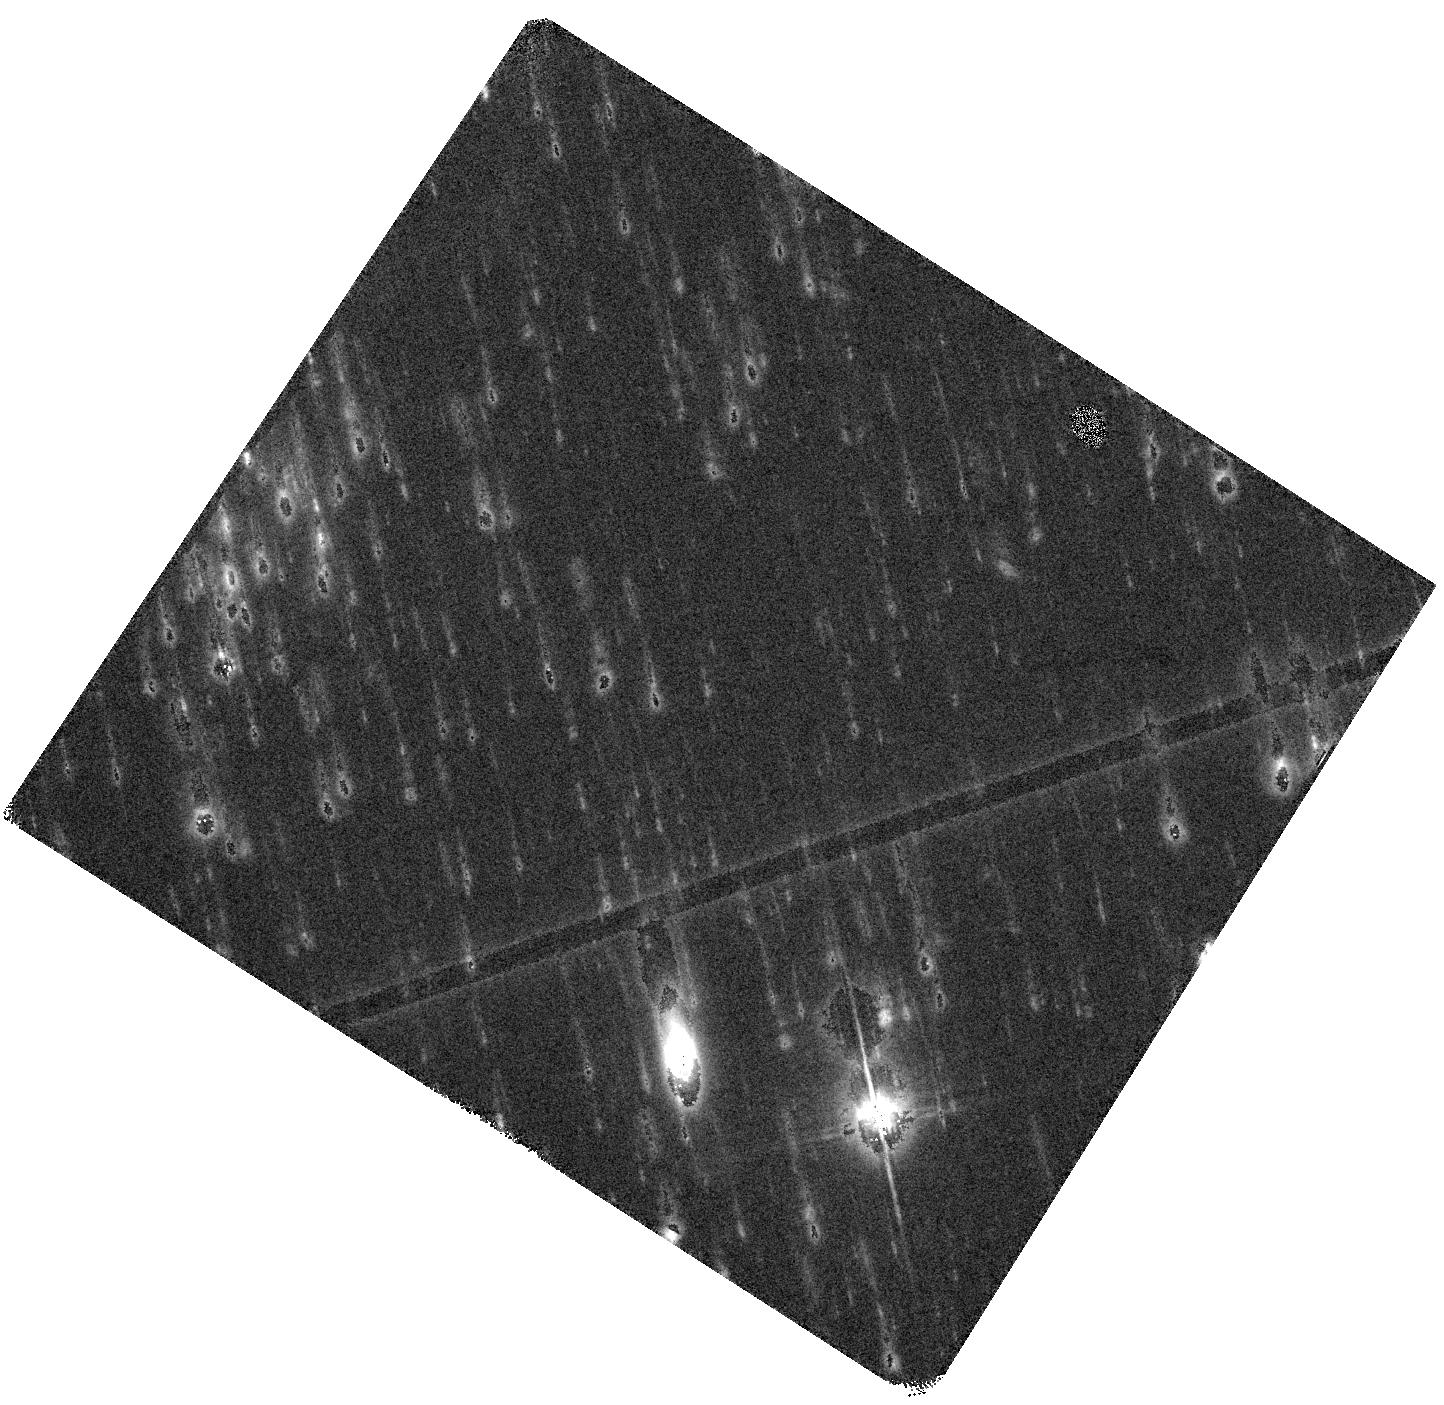
Target: SMG4. Instrument: WFC3/IR. Filter: F125W. Exposure: 44 min. Observation ID: hst_15464_04_wfc3_ir_f125w_idt104

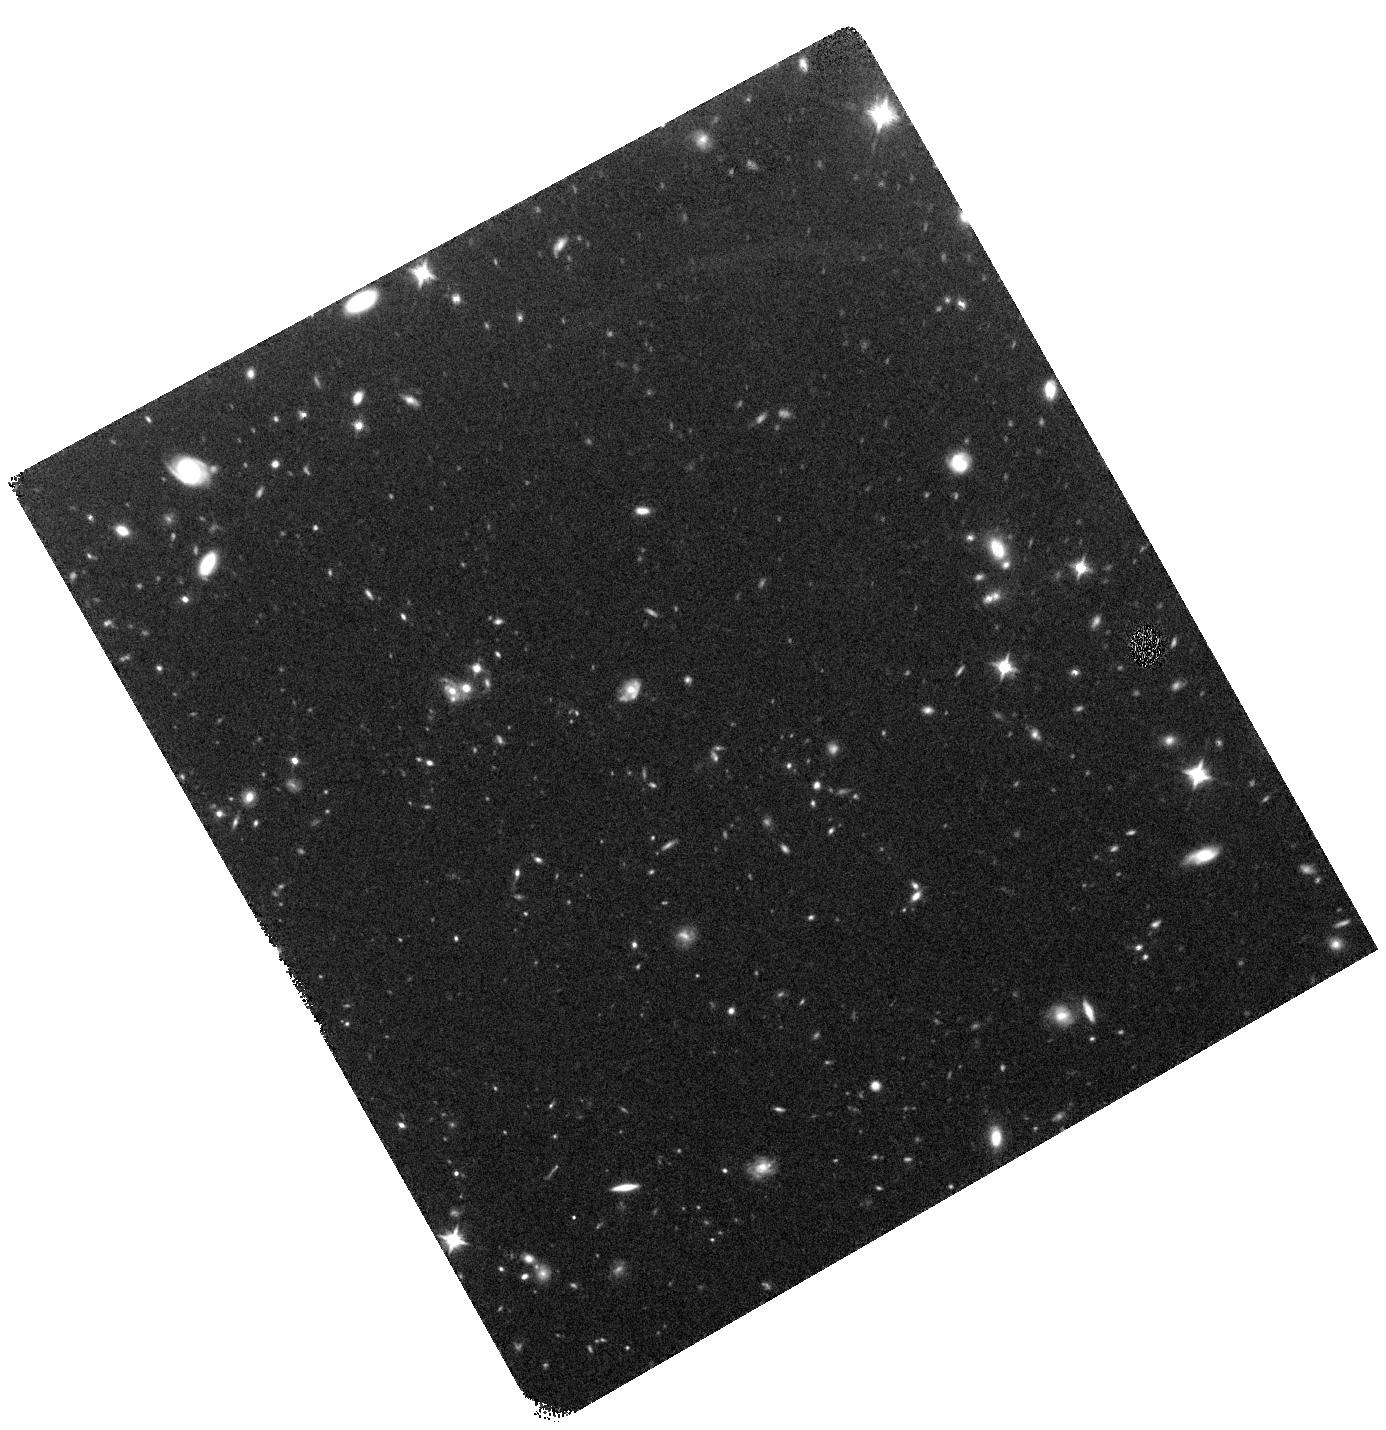
Target: SMG3. Instrument: WFC3/IR. Filter: F125W. Exposure: 44 min. Observation ID: hst_15464_03_wfc3_ir_f125w_idt103

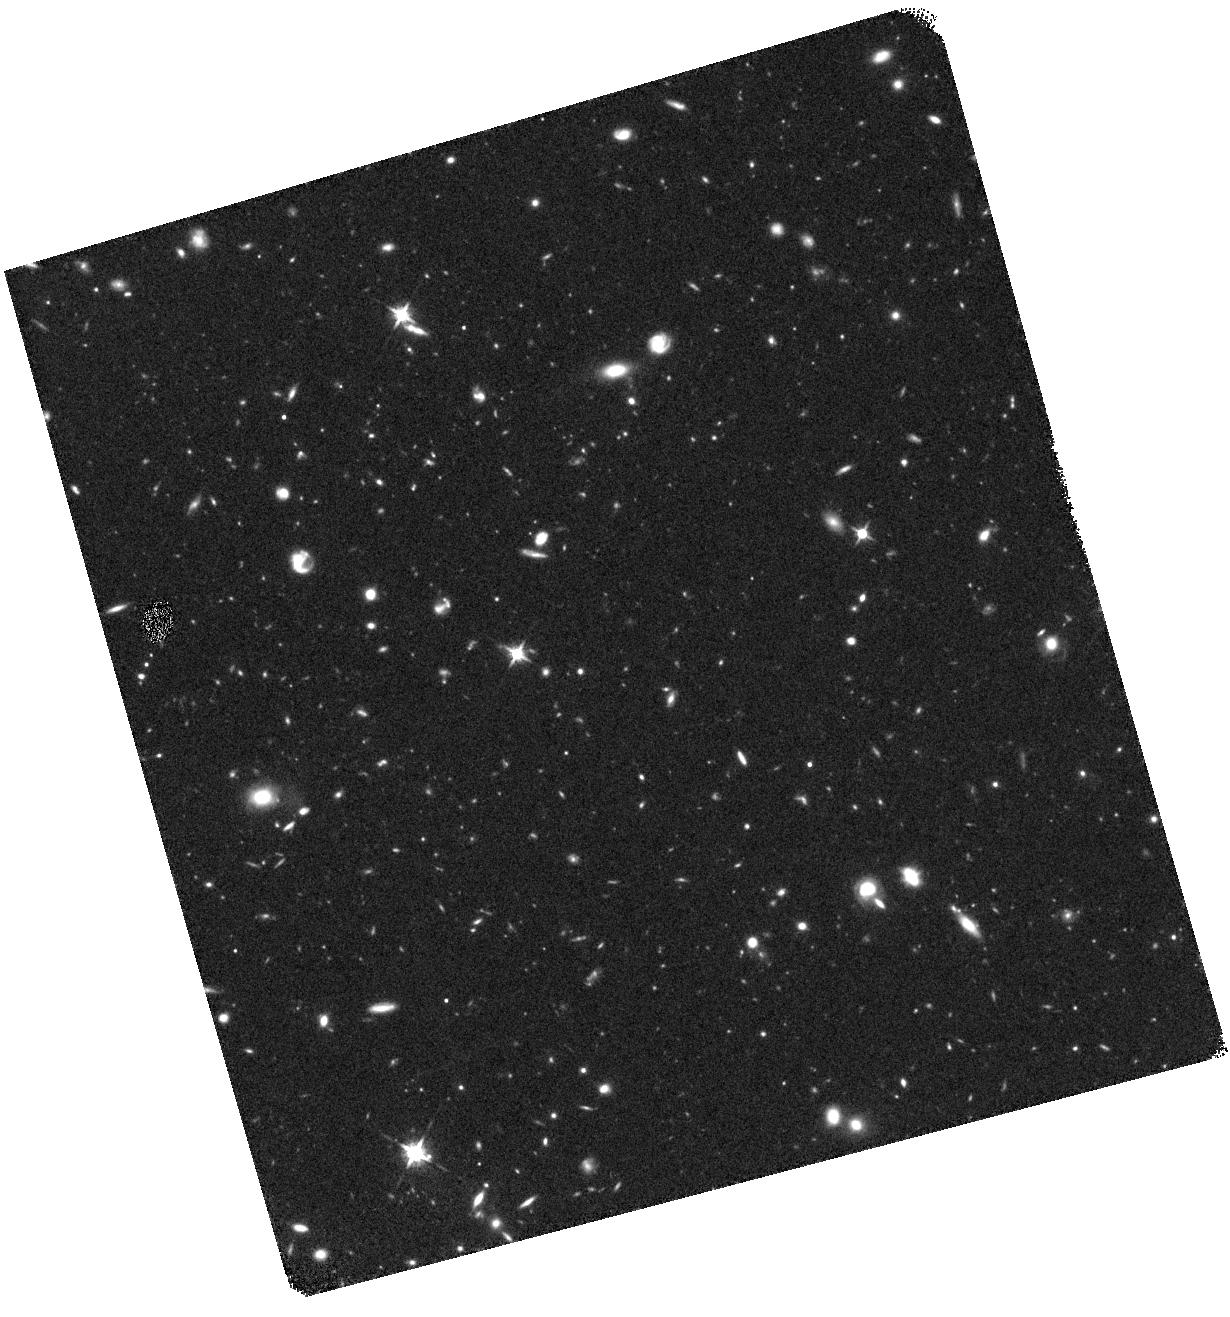
Target: SMG2-COPY. Instrument: WFC3/IR. Filter: F125W. Exposure: 44 min. Observation ID: hst_15464_10_wfc3_ir_f125w_idt110

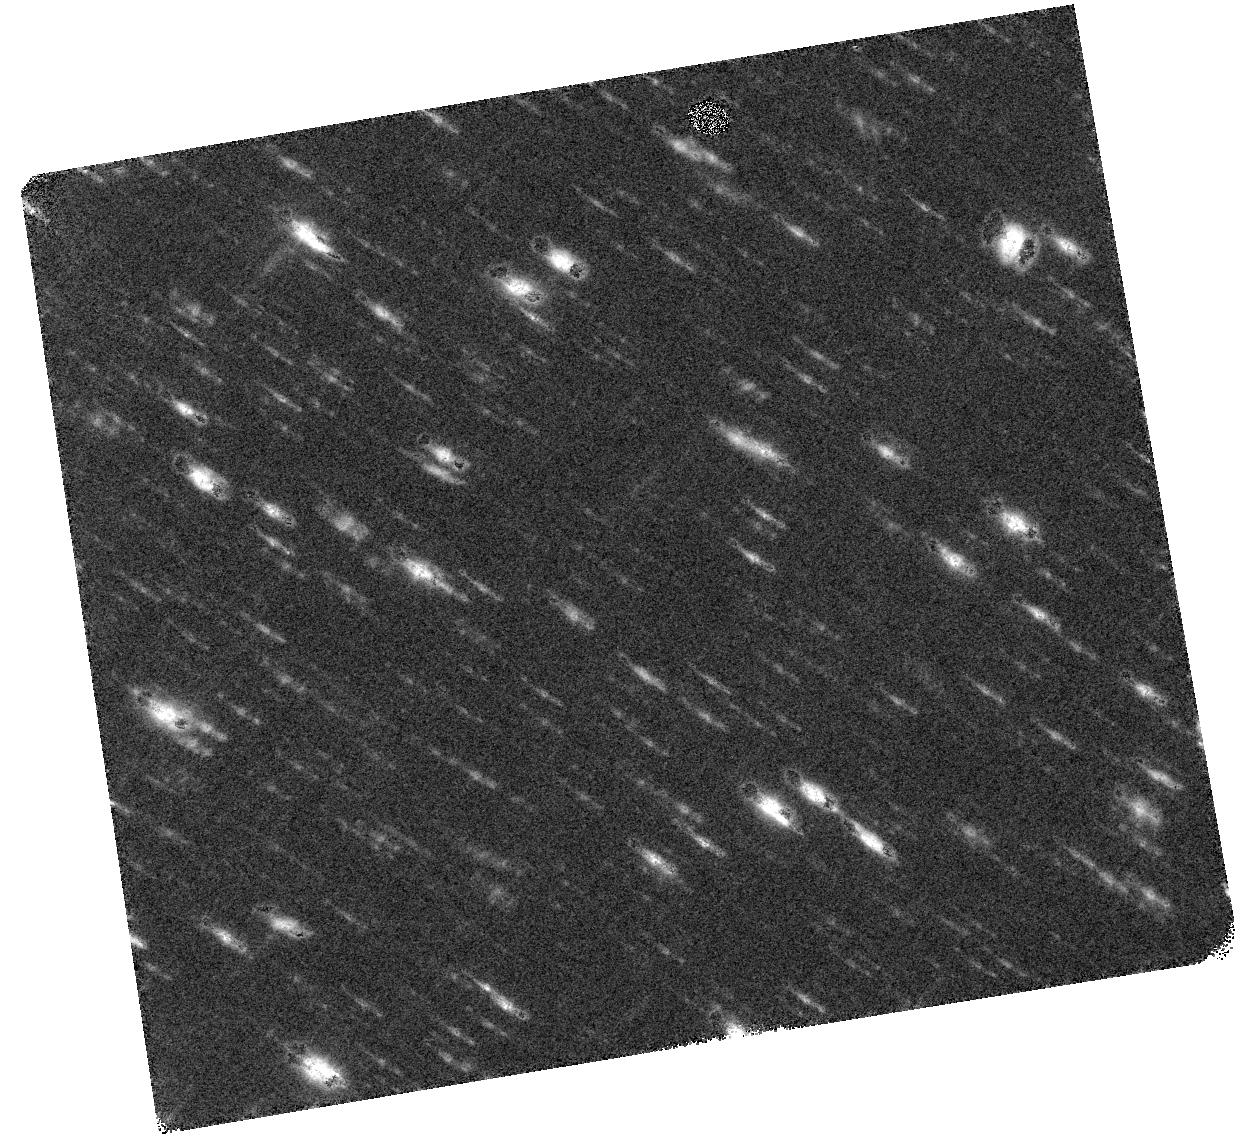
Target: SMG2. Instrument: WFC3/IR. Filter: F125W. Exposure: 44 min. Observation ID: hst_15464_02_wfc3_ir_f125w_idt102

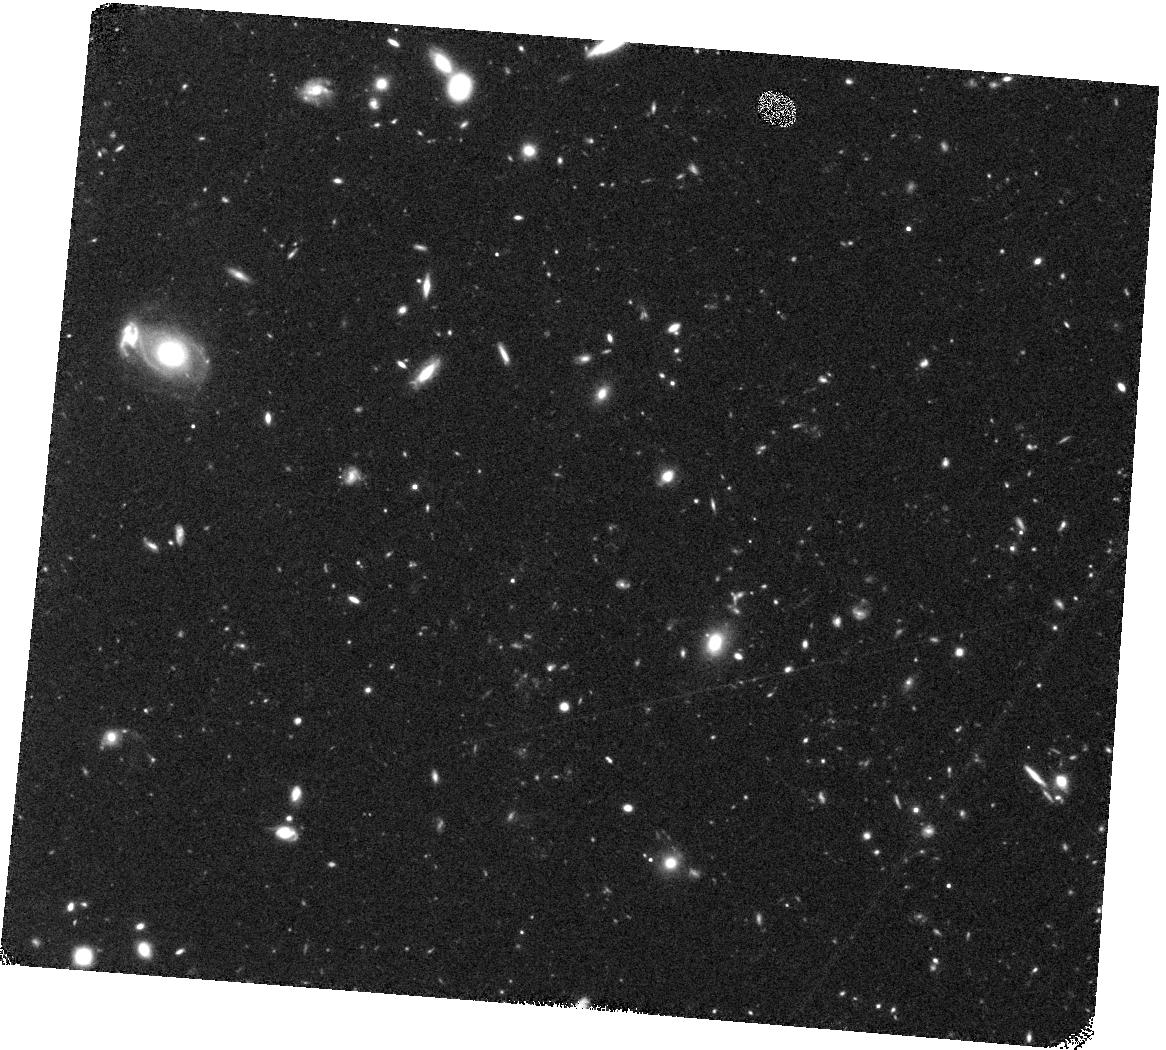
Target: SMG5. Instrument: WFC3/IR. Filter: F125W. Exposure: 44 min. Observation ID: hst_15464_05_wfc3_ir_f125w_idt105

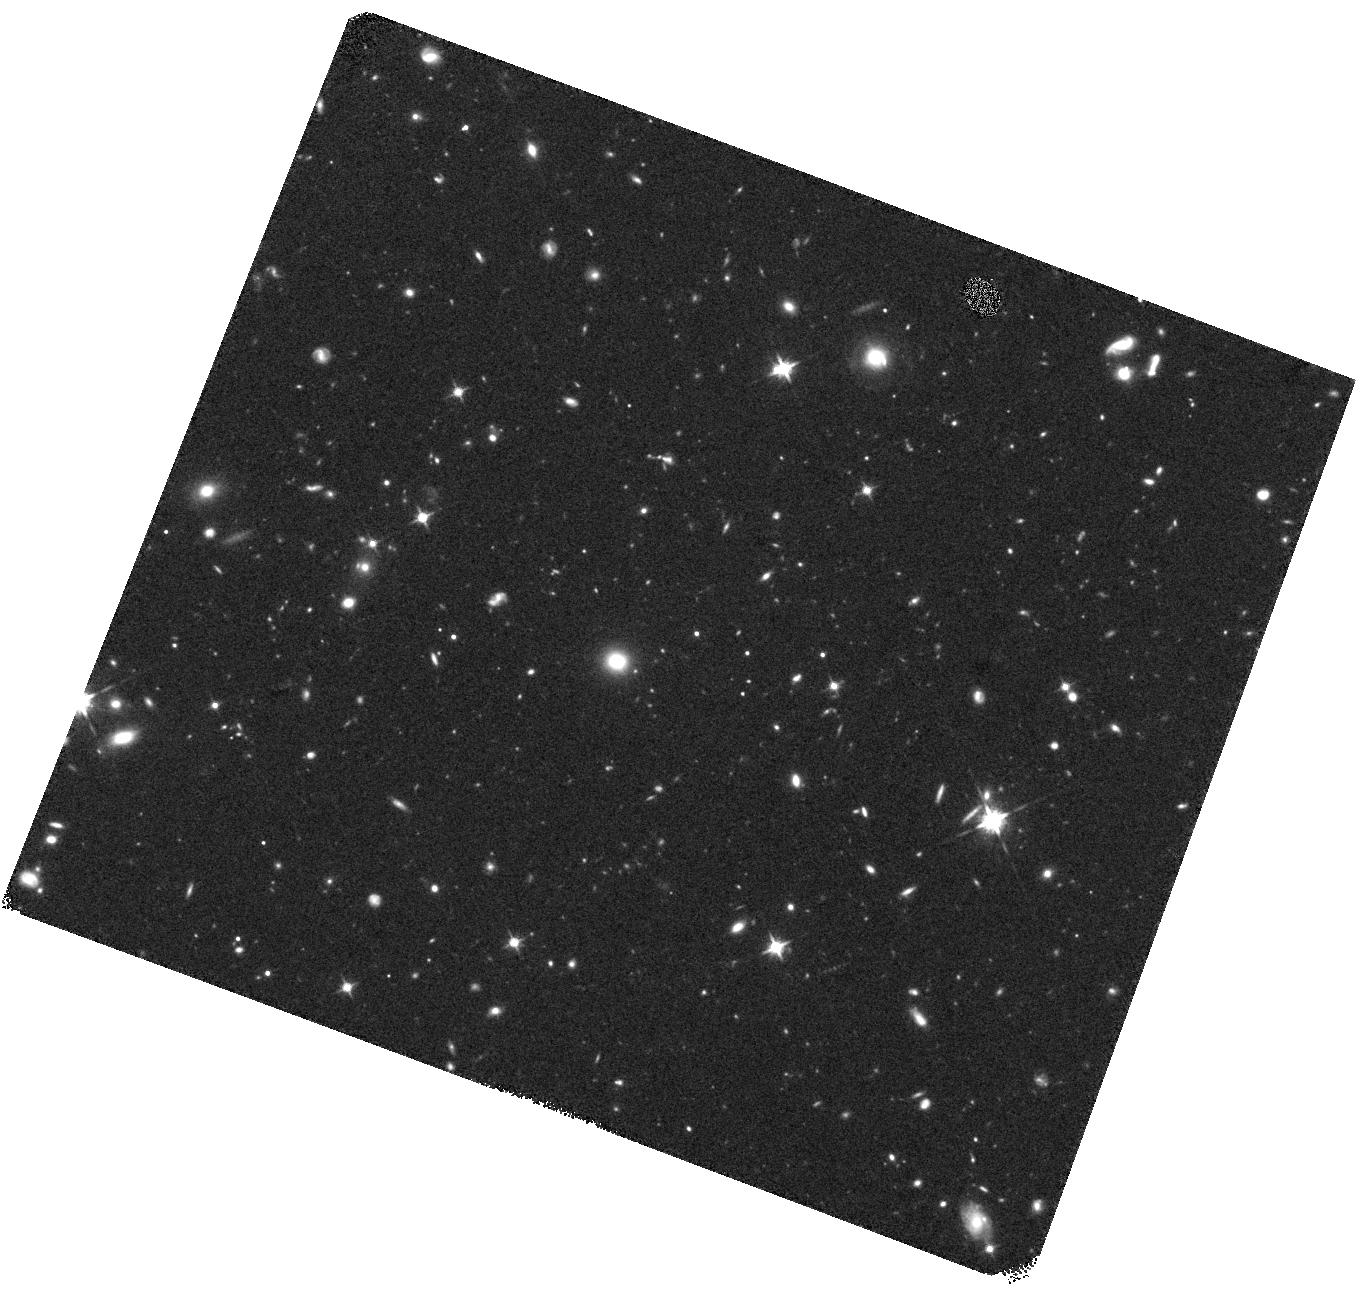
Target: SMG8. Instrument: WFC3/IR. Filter: F125W. Exposure: 44 min. Observation ID: hst_15464_08_wfc3_ir_f125w_idt108

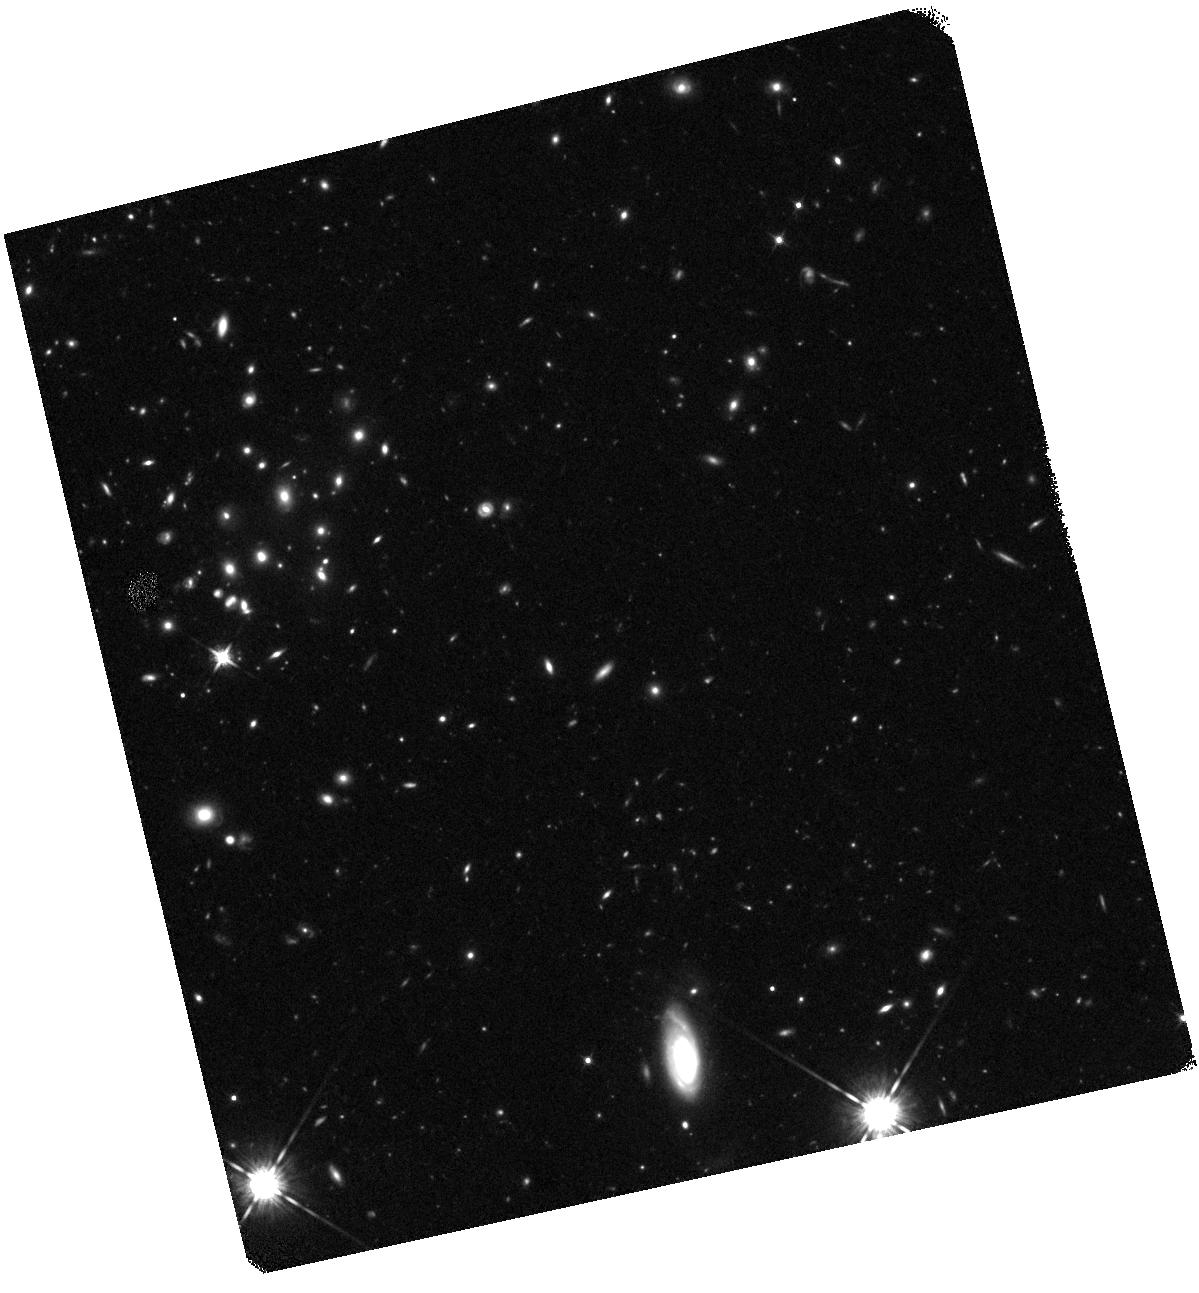
Target: SMG4-COPY. Instrument: WFC3/IR. Filter: F125W. Exposure: 44 min. Observation ID: hst_15464_09_wfc3_ir_f125w_idt109

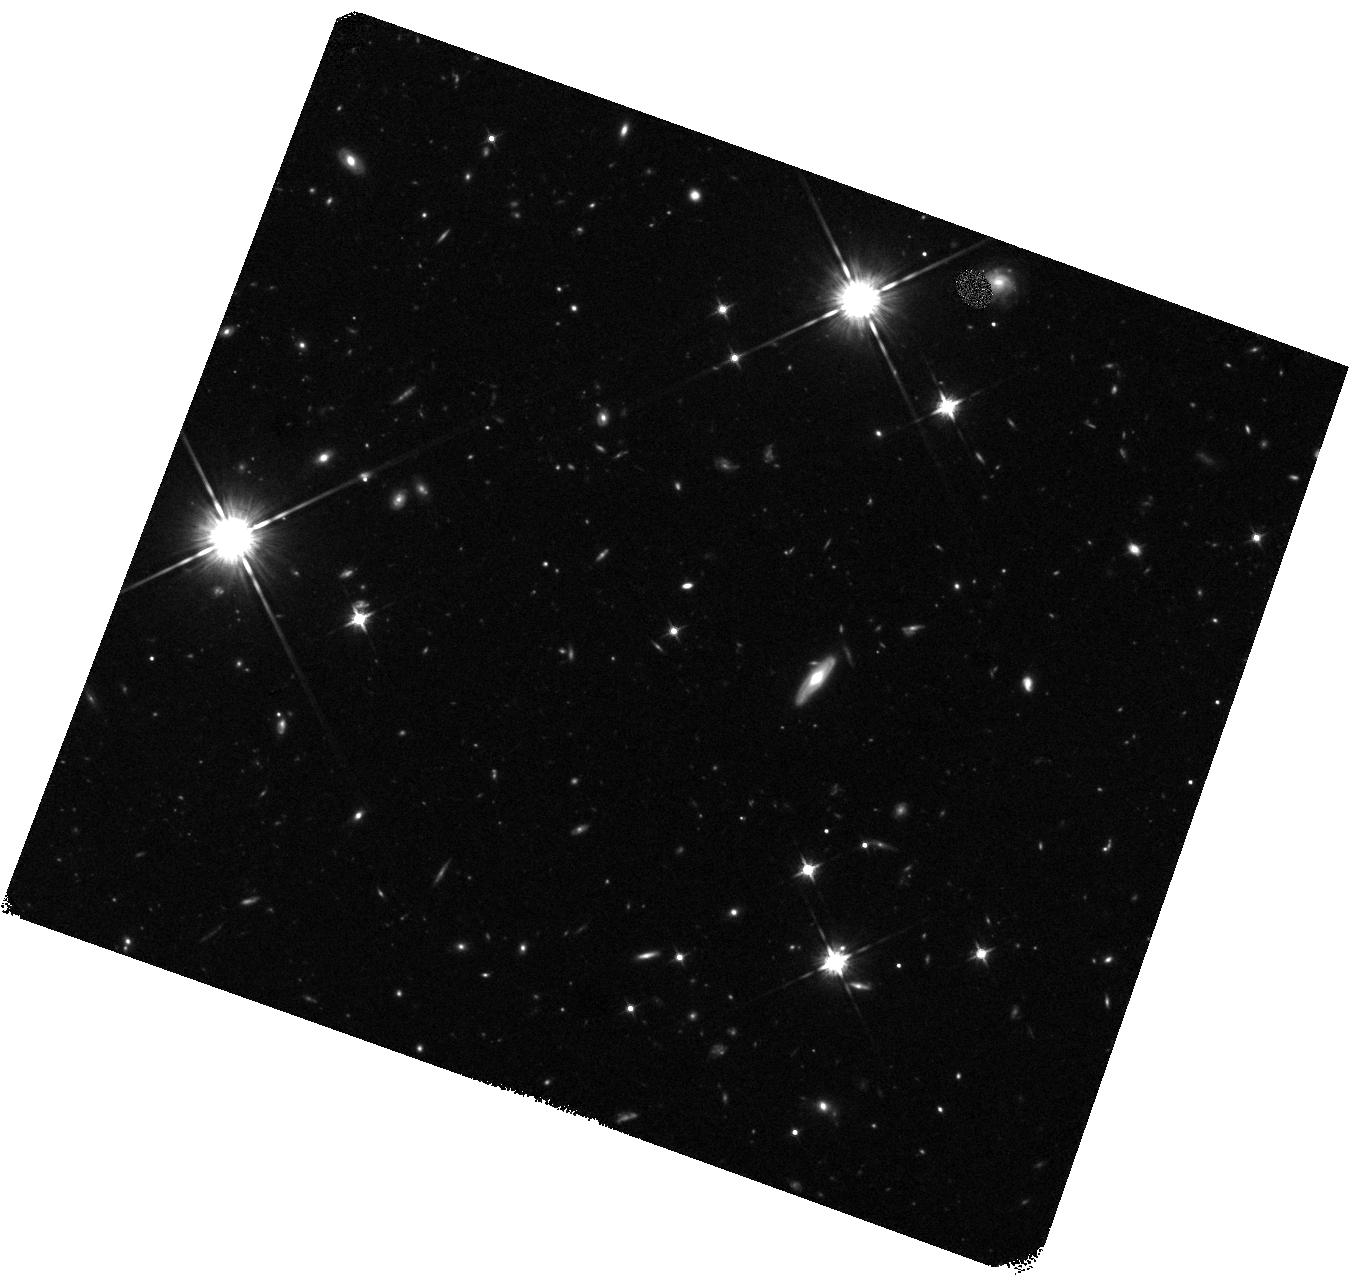
Target: SMG7. Instrument: WFC3/IR. Filter: F125W. Exposure: 44 min. Observation ID: hst_15464_07_wfc3_ir_f125w_idt107

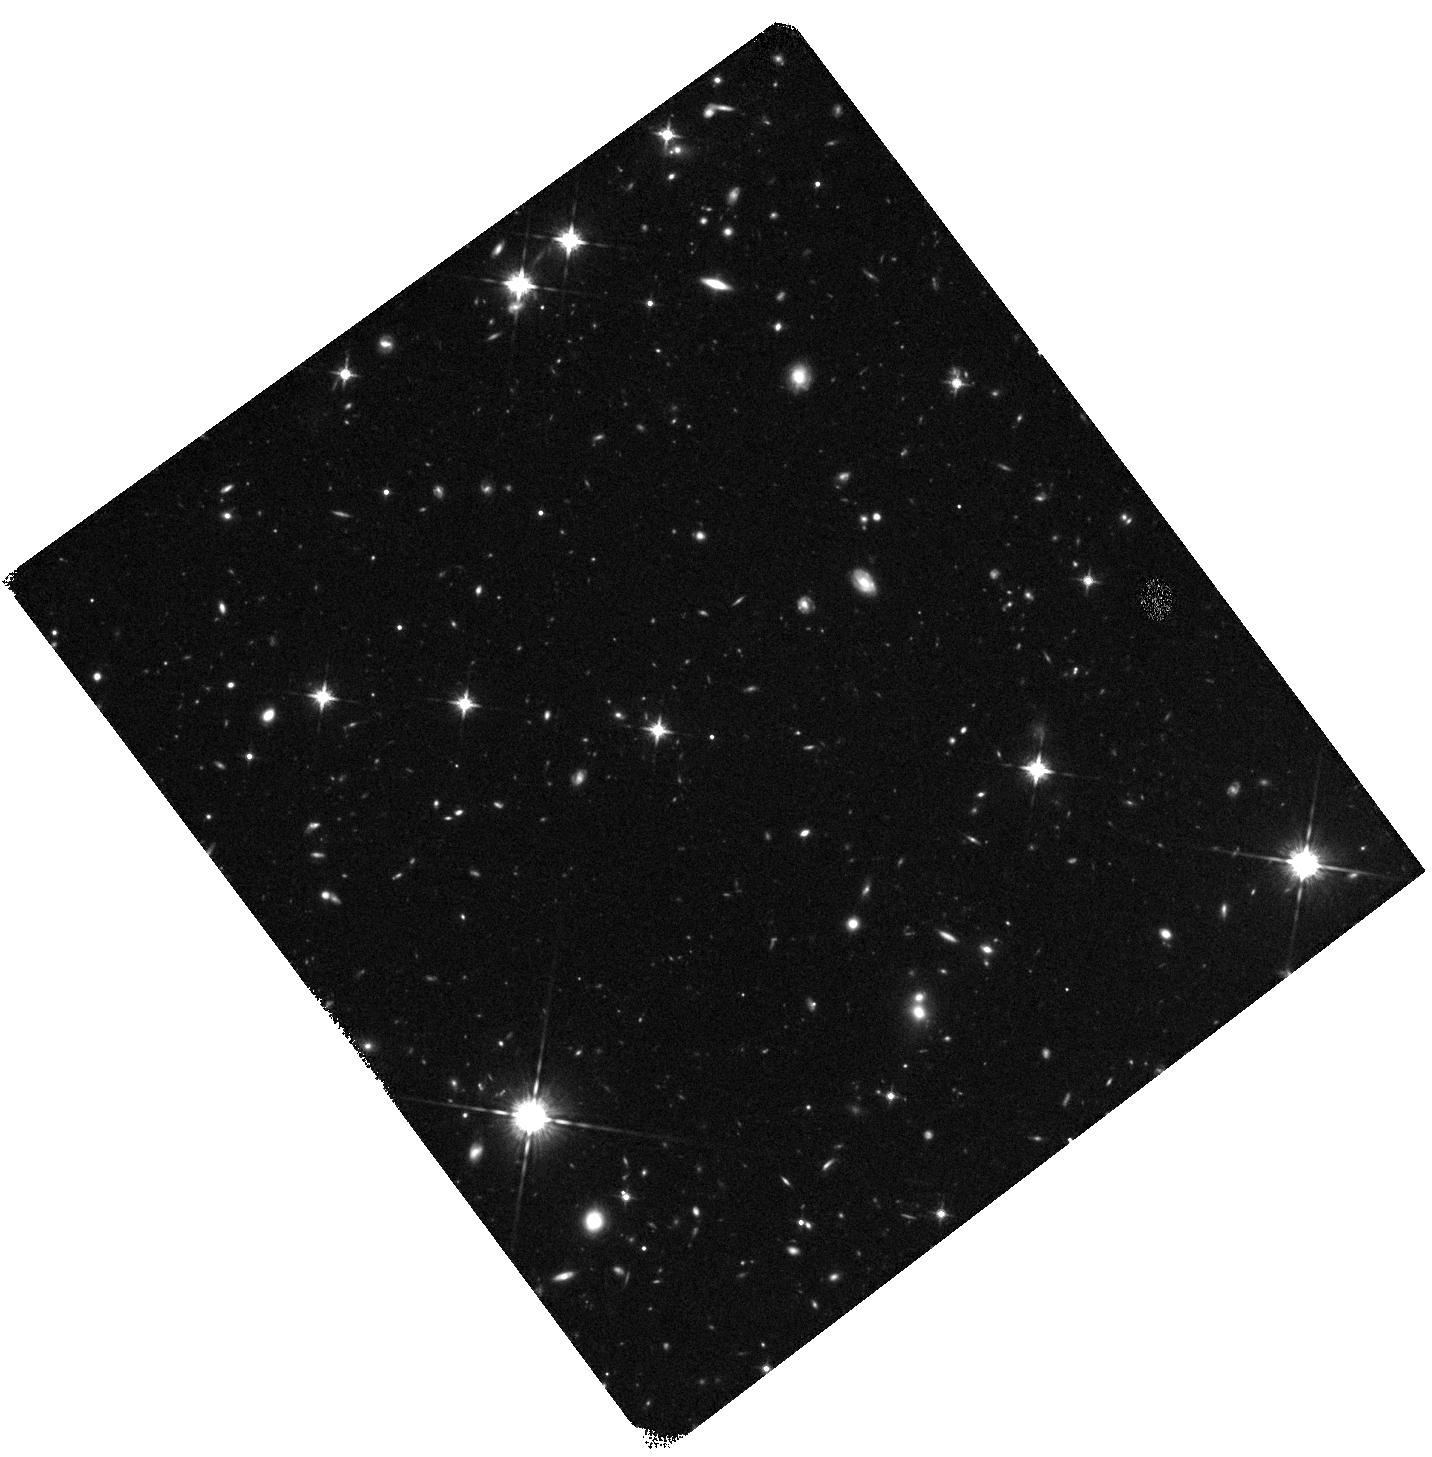
Target: SMG6. Instrument: WFC3/IR. Filter: F125W. Exposure: 44 min. Observation ID: hst_15464_06_wfc3_ir_f125w_idt106

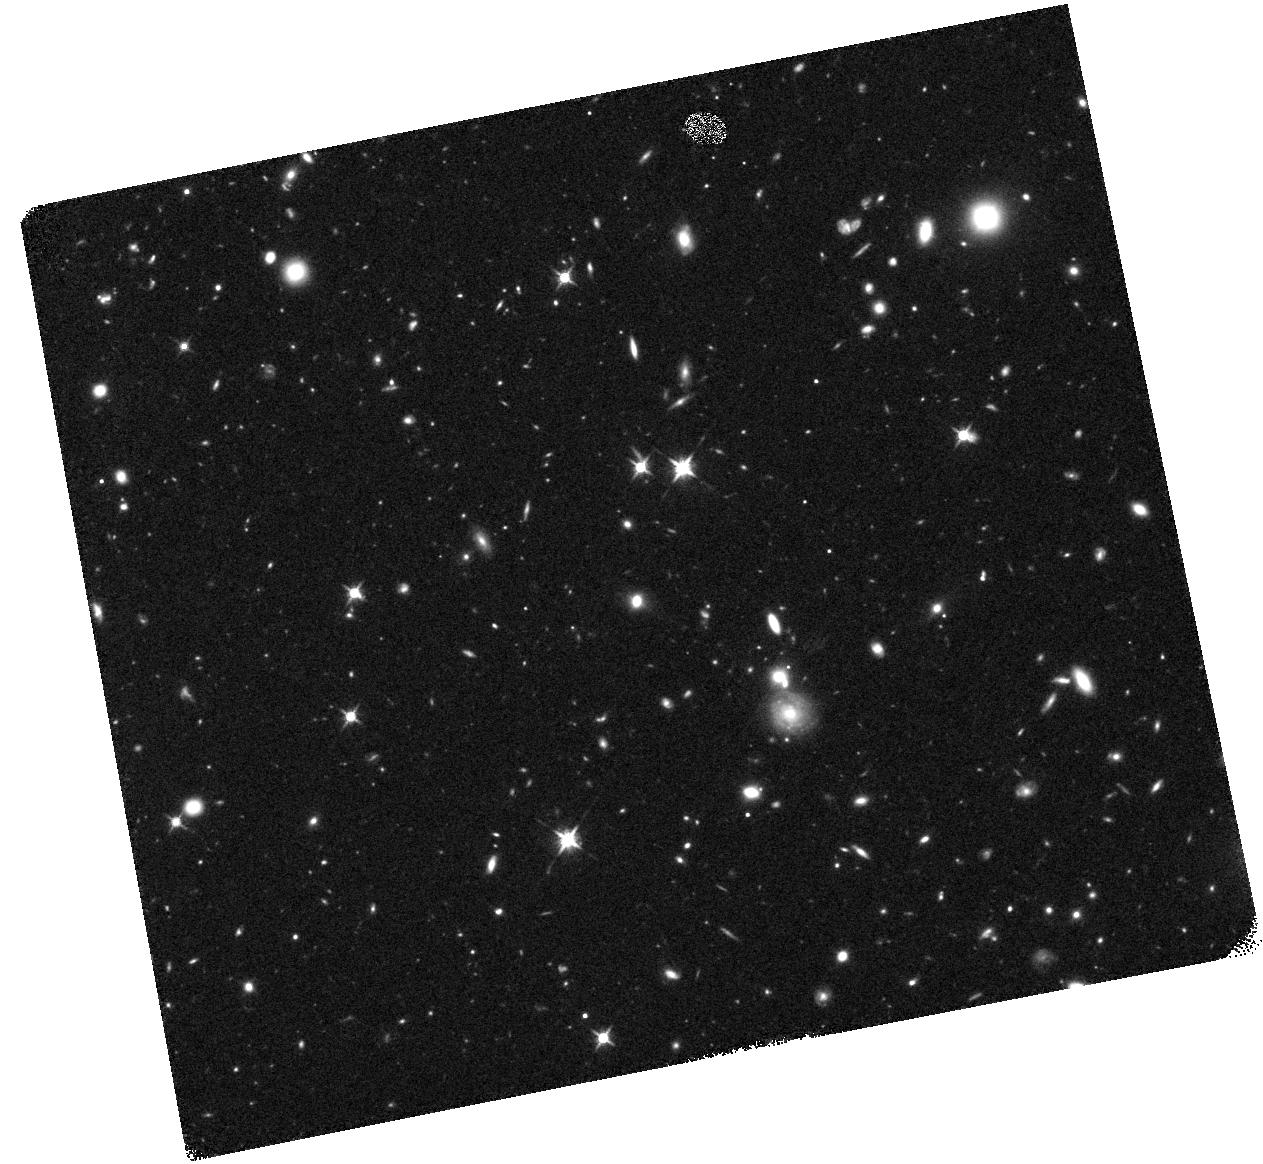
Target: SMG1. Instrument: WFC3/IR. Filter: F125W. Exposure: 44 min. Observation ID: hst_15464_01_wfc3_ir_f125w_idt101

Resolving the Stellar Histories of Herschel-Red Dusty Star Forming Galaxies at z~4 (PI: Long, Arianna)

We have identified a sample of eight z~4 objects from a new class of powerful high-redshift dusty, star forming galaxies through their rising Herschel SPIRE flux densities and spectroscopic redshifts. A complete, multiwavelength analysis of these objects would increase the sample size of known z~4 SPIRE 'red' starbursts with accurate stellar mass profiles more than two times over, helping to bridge the evolutionary gap between z~2 and z~6 DSFGs, and between high redshift starburst galaxies and their massive 'red-and-dead' counterparts at z=1-2. The deep rest-frame optical observations required for the stellar mass estimates of these galaxies has not yet been observed. Moreover, we recently obtained deep corresponding IRAC images that show clear counterparts to the starbursts, but the true nature of this near-IR emission is elusive due to the blended IRAC image. With the large IRAC PSF, we cannot determine if the near-IR emission is in fact a massive lensing foreground galaxy, or indeed the rest-frame optical emission of the high-z star-forming galaxy(s). We also now have complementary high-resolution ALMA images that suggest complex structures and/or multiple objects are creating the extreme far-IR intensities. To fully understand the nature of these structures, we must understand both their stellar mass and dust mass distributions, the former of which requires high resolution WFC3 observations to de-blend, and potentially de-magnify, the IRAC images. The proposed high resolution WFC3 F125W imaging of each object is crucial to resolve IRAC counterparts, extend individual SEDs into the rest-frame optical regime, and measure more reliable stellar masses than ever before.